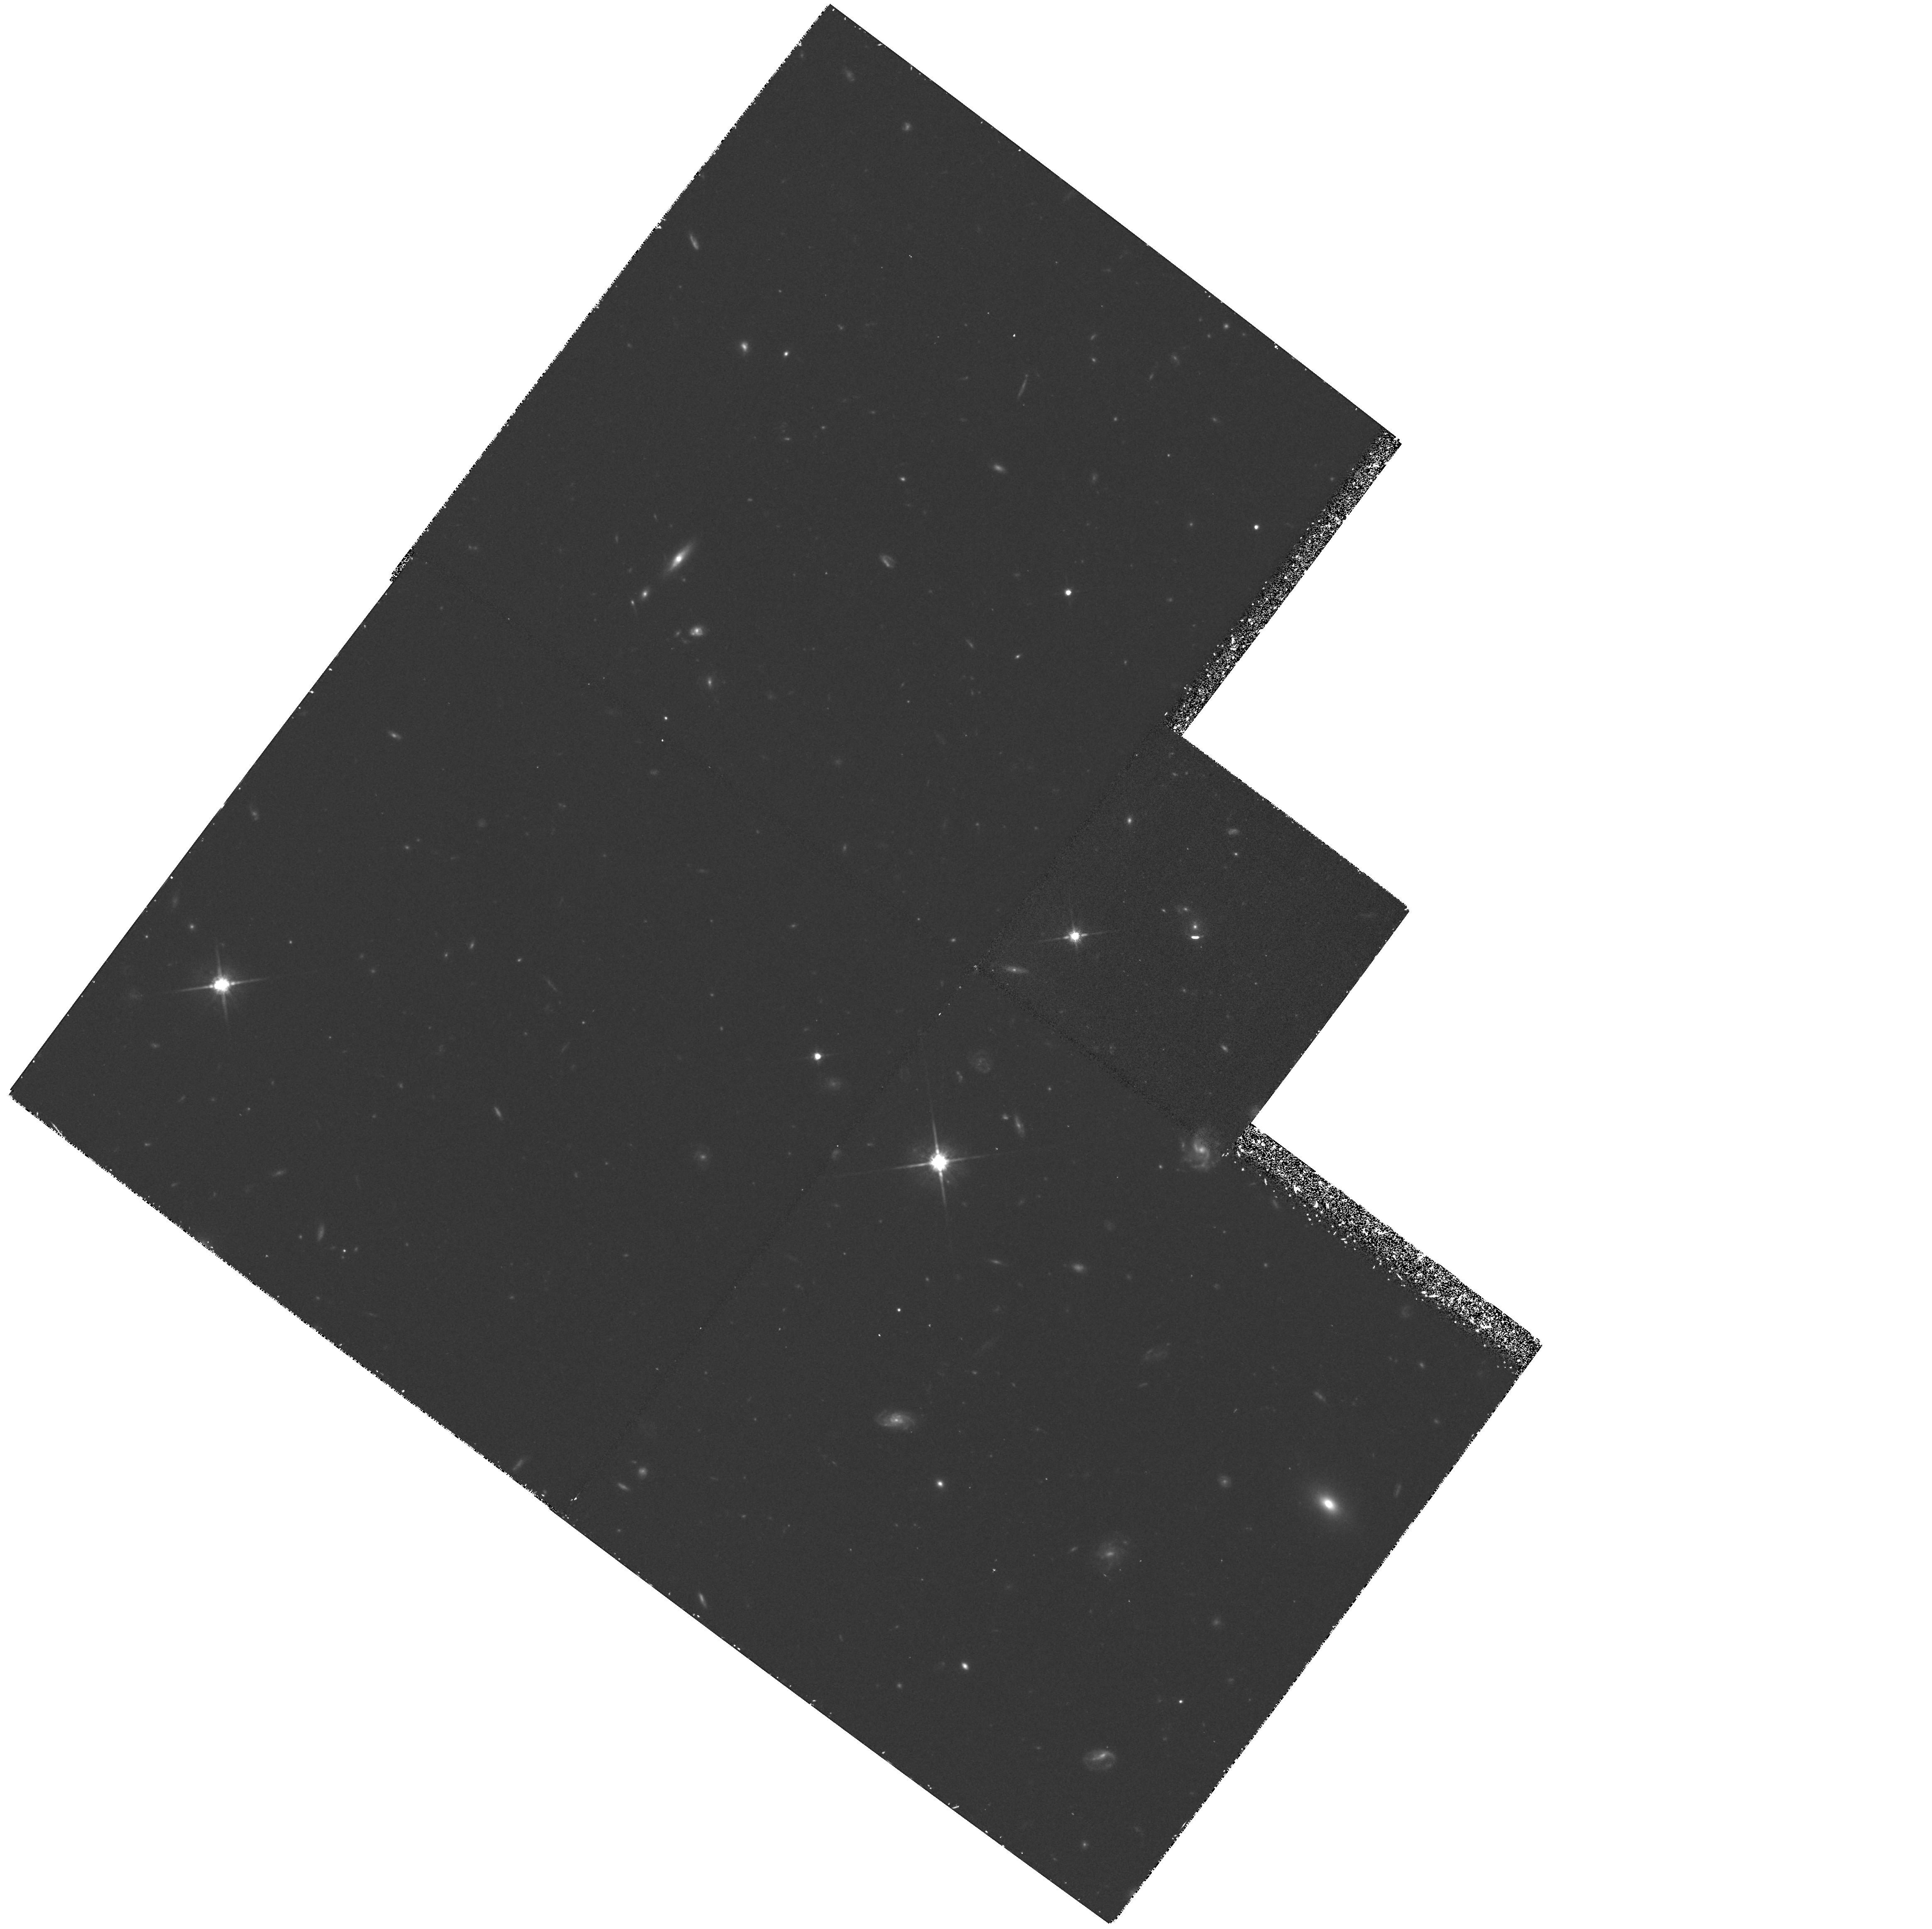
Target: IRAS10214+4724F. Instrument: WFPC2/PC. Filter: F814W. Exposure: 1.8 h. Observation ID: hst_5710_01_wfpc2_pc_f814w_u2l101

WF/PC OBSERVATIONS OF THE MOST LUMINOUS GALAXY IN THE UNIVERSE; THE IRAS SOURCE FSC 10214+4724: CYCLE 4 CARRY-OVER (PI: Soifer, Baruch T.)

We propose high spatial resolution imaging with the Planetary Camera and Wide Field Camera of the most luminous known galaxy in the Universe, the IRAS source FSC10214+4724. This object appears to share many properties with nearby Ultraluminous Infrared Galaxies, but is 3 orders of magnitude more luminous. It is also an exceedingly gas rich system, having ~10^12 solar masses of molecular gas. The purpose of the proposed observations is to establish the morphology of the underlying galaxy(s) on a 1 Kpc scale and thereby clarify whether this is an interaction between two or more well formed gas rich galaxies or is a galaxy in the process of formation. Such a determination will help establish whether the power source of this system is a dust enshrouded quasar or star formation in a newly forming galaxy.